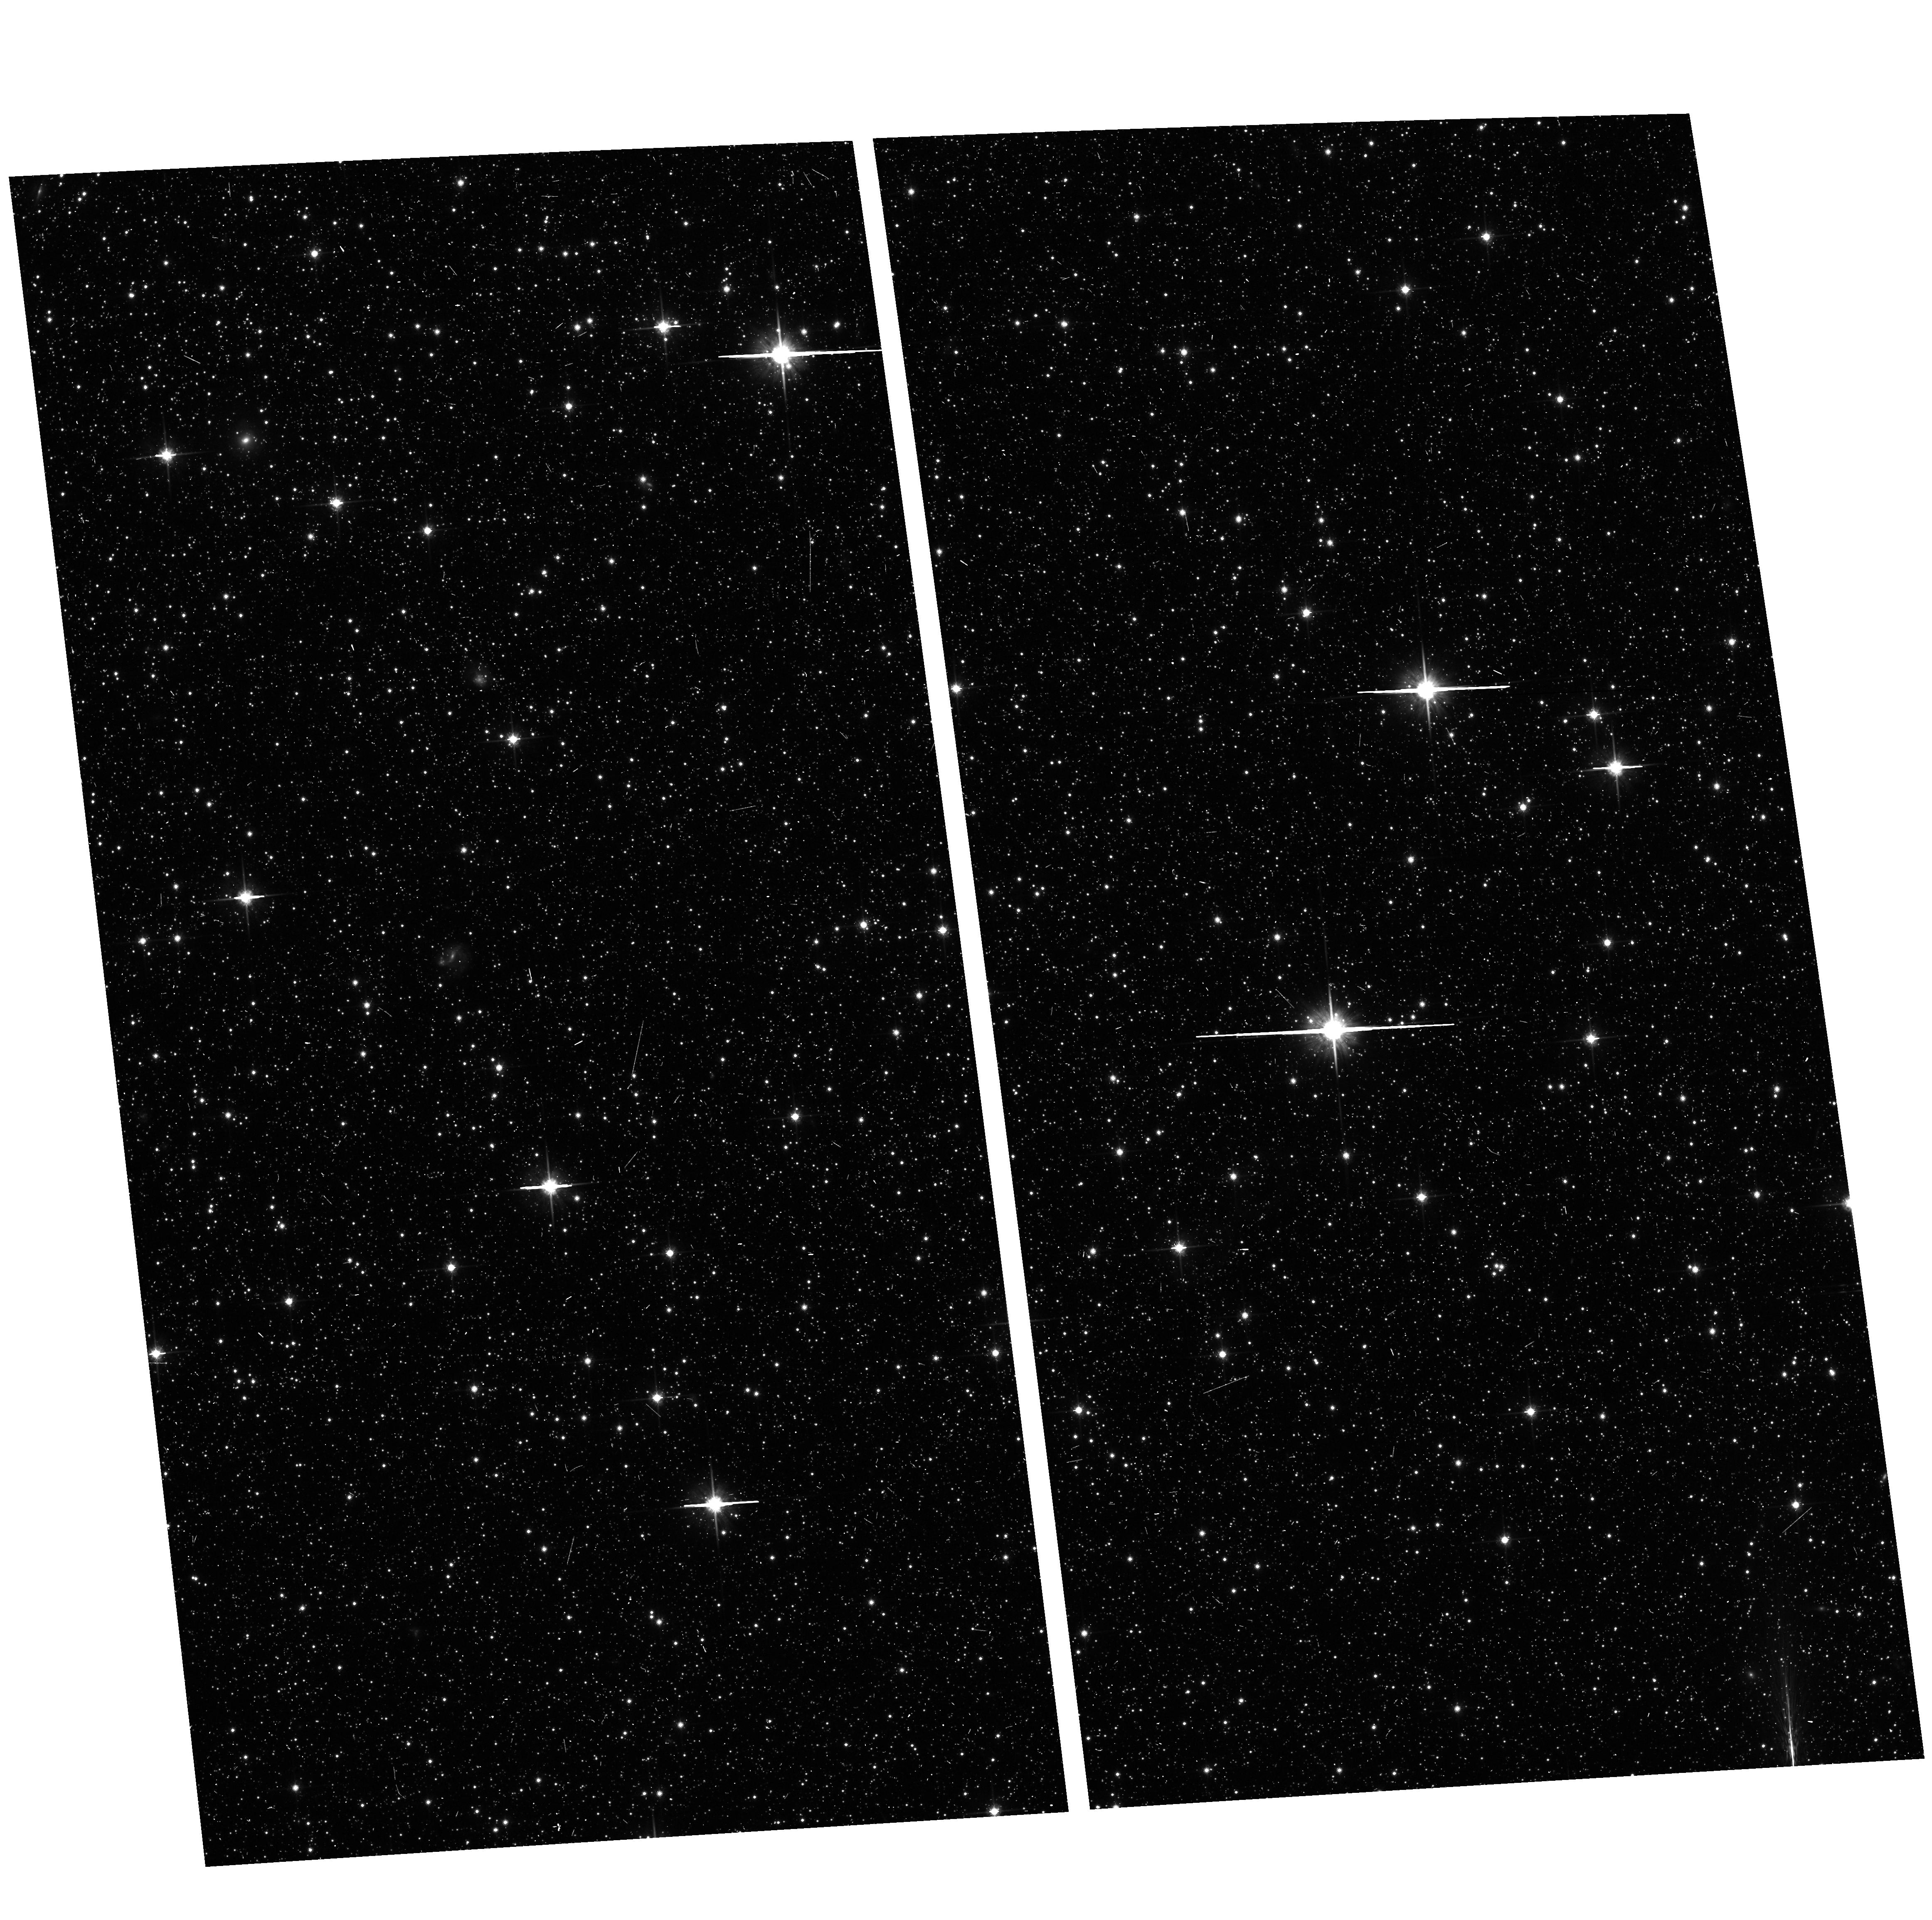
Target: field at RA 14.678°, Dec -72.330°
Instrument: ACS/WFC
Filter: F814W
Exposure: 7 min
Observation ID: hst_10248_04_acs_wfc_f814w_j92f04

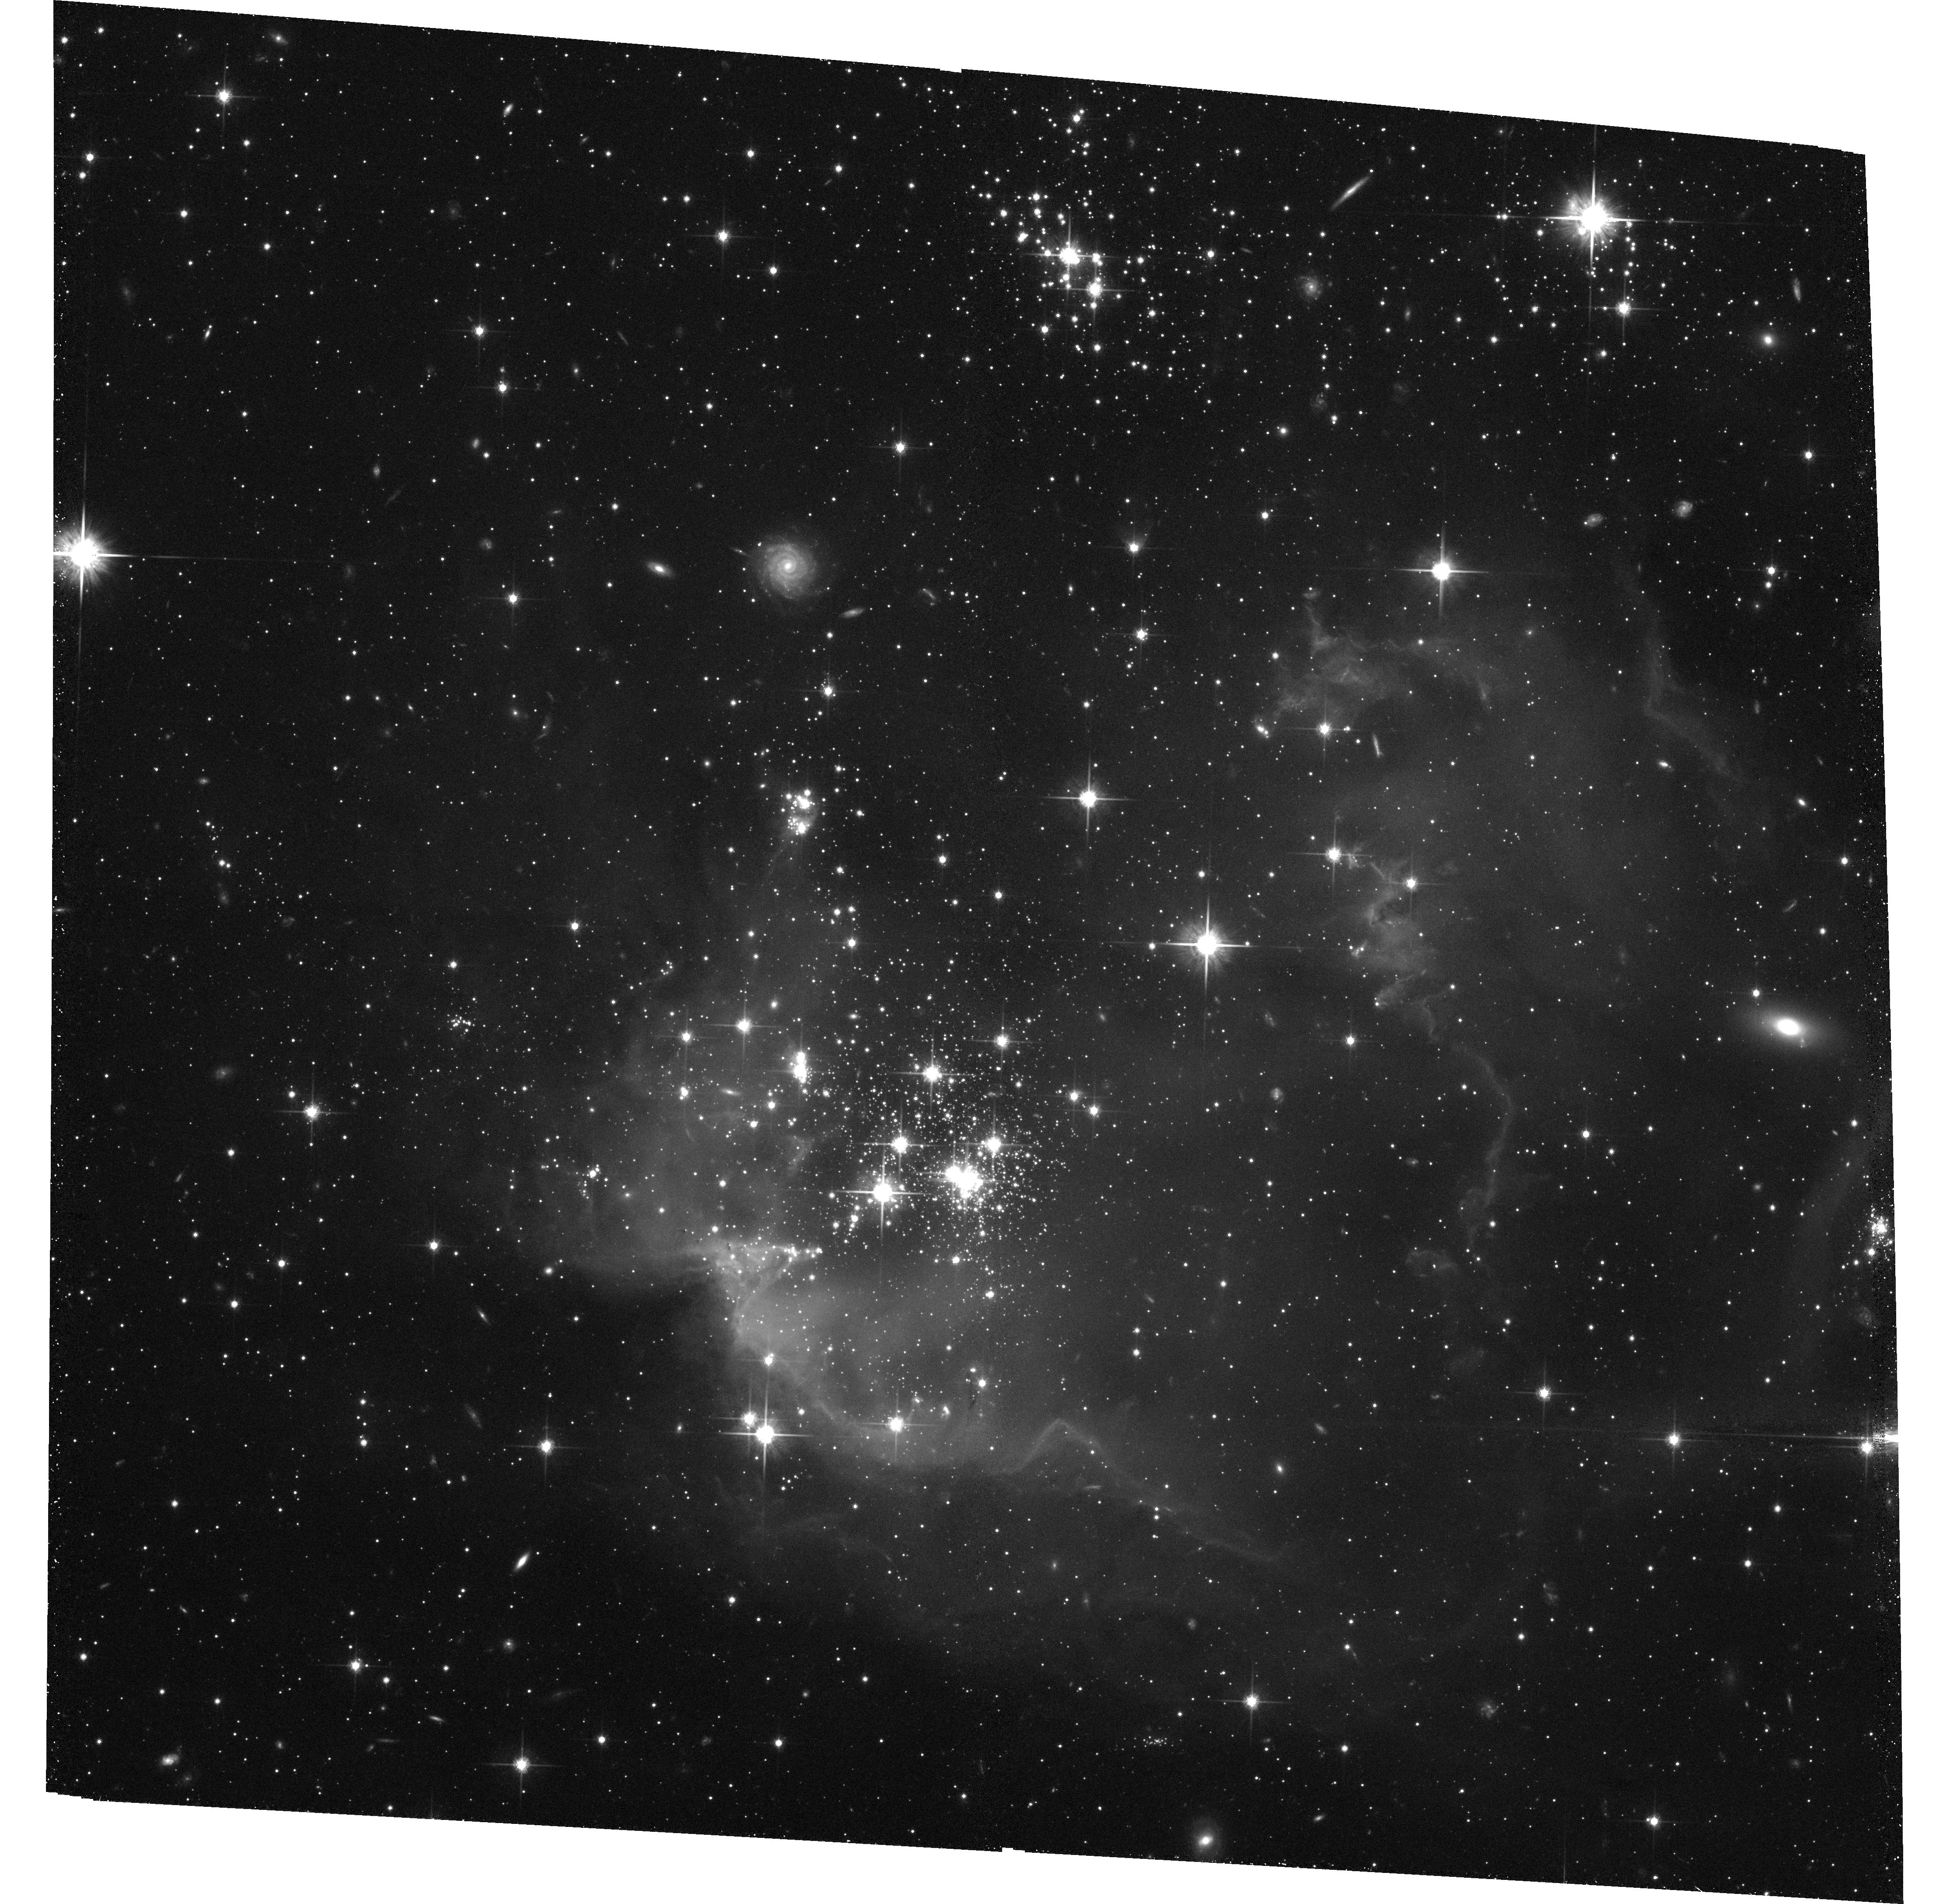
Target: NGC602
Instrument: ACS/WFC
Filter: F814W
Exposure: 38 min
Observation ID: hst_10248_05_acs_wfc_f814w_j92f05

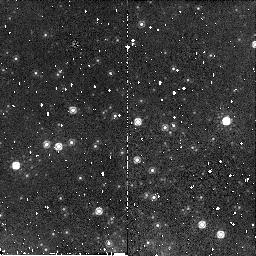
Target: NGC346
Instrument: NICMOS/NIC2
Filter: F160W
Exposure: 6 min
Observation ID: n92f040d0

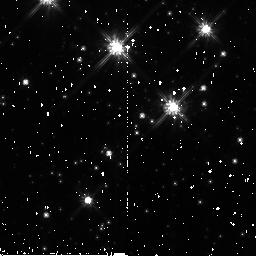
Target: NGC376
Instrument: NICMOS/NIC2
Filter: F110W
Exposure: 4 min
Observation ID: n92f100a0

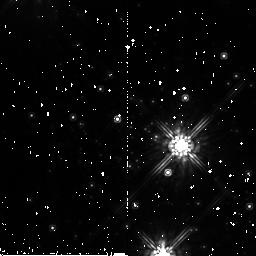
Target: NGC299
Instrument: NICMOS/NIC2
Filter: F160W
Exposure: 6 min
Observation ID: n92f13050

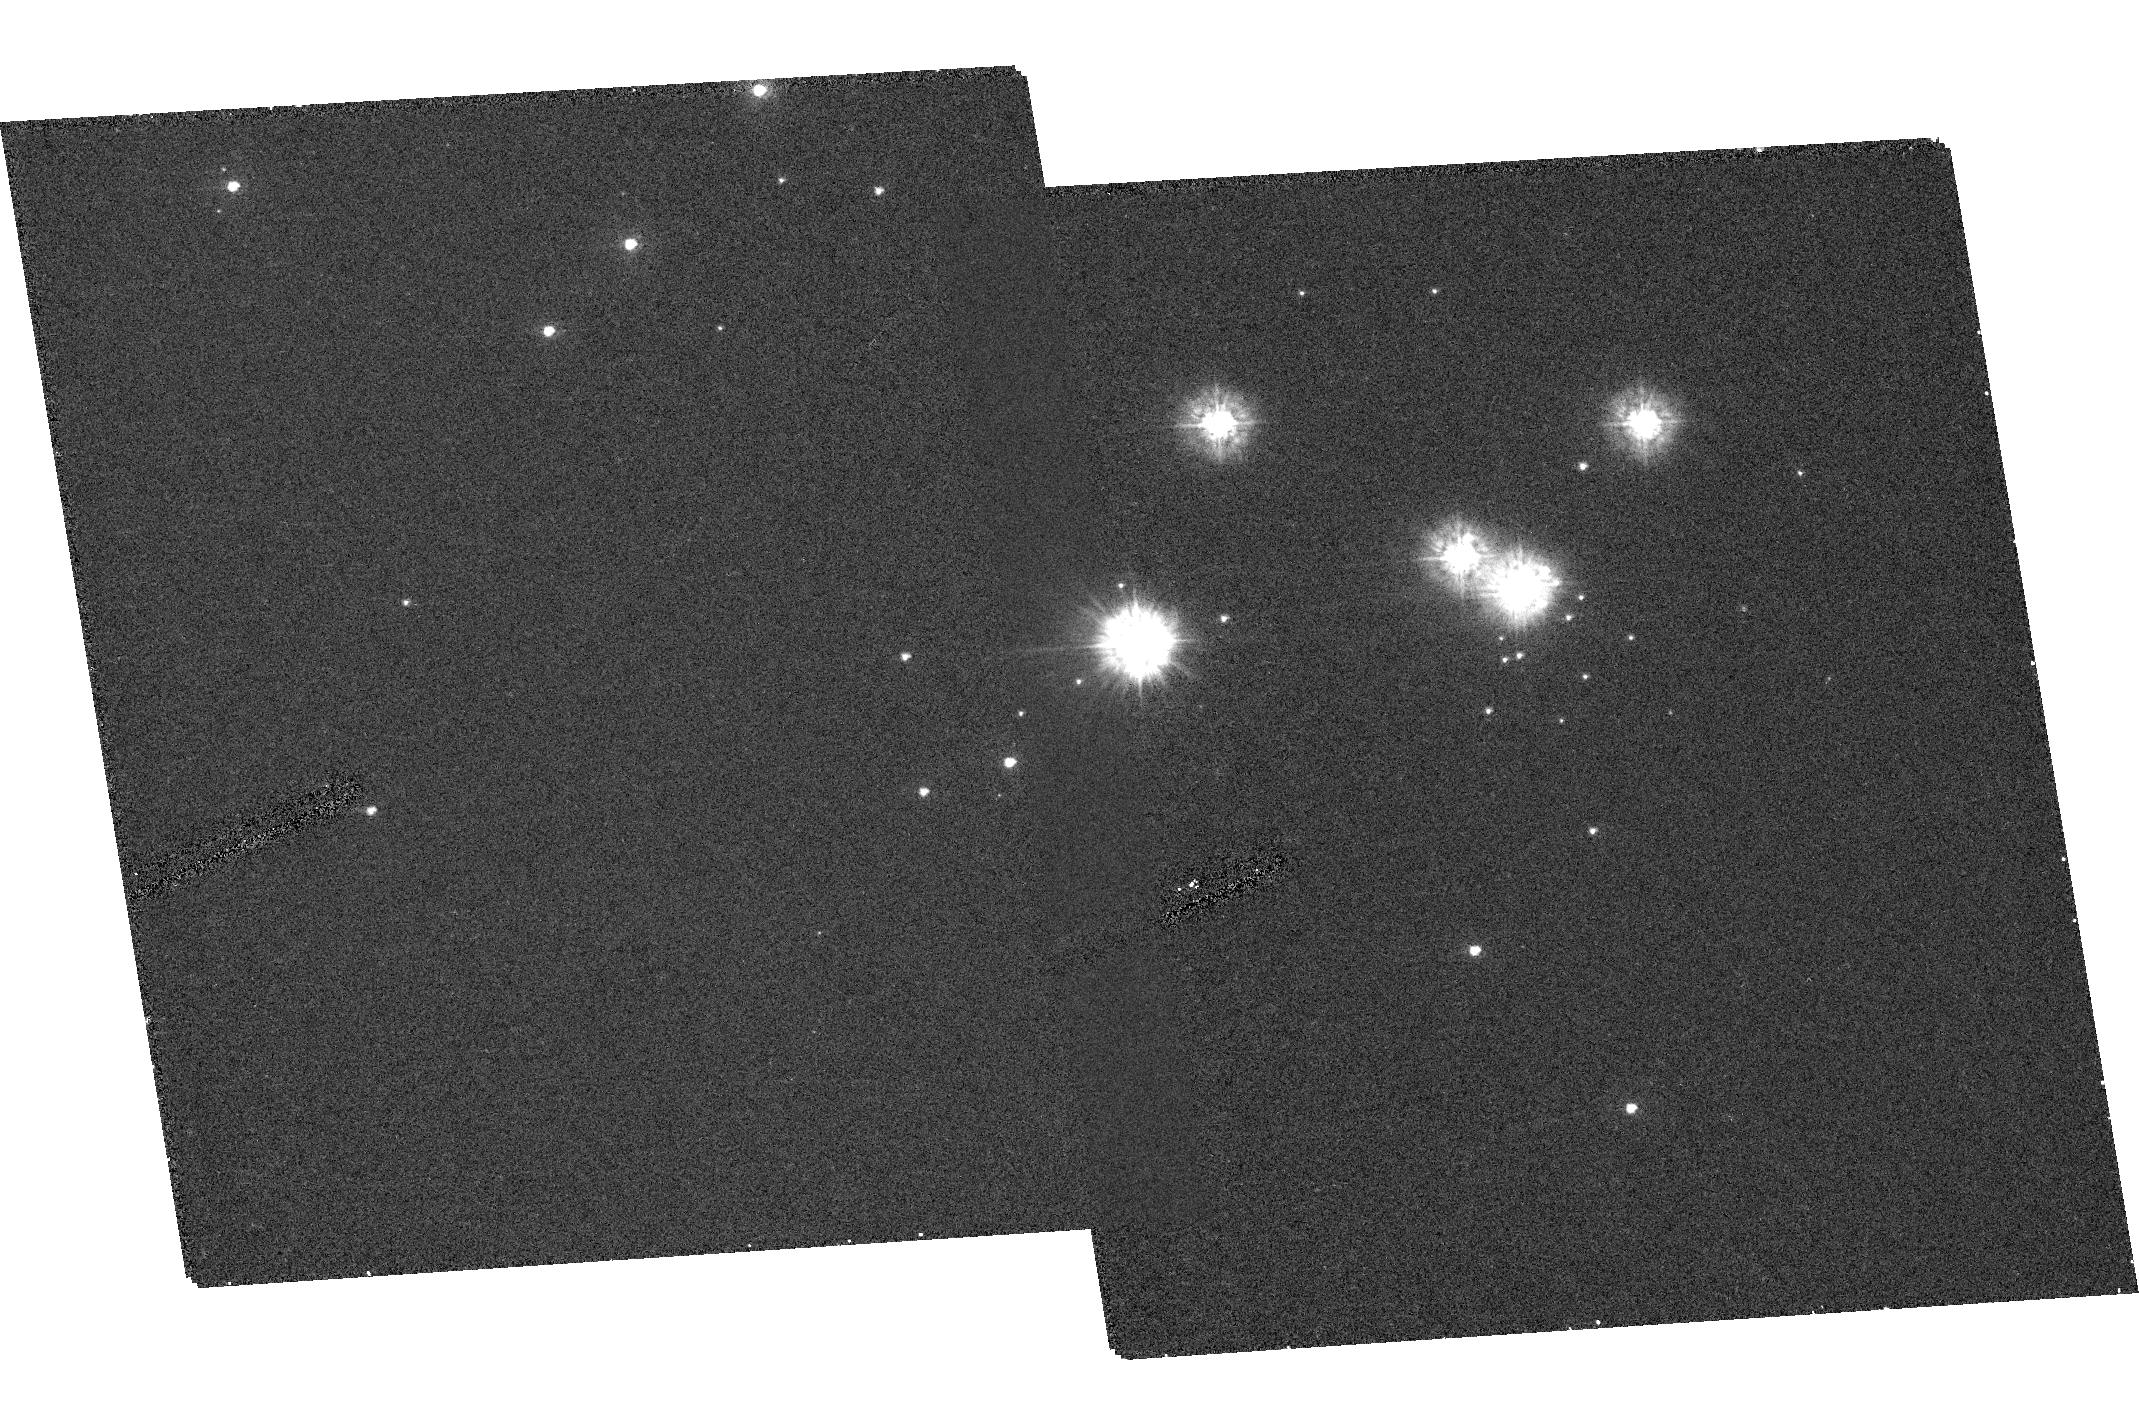
Target: NGC602.POS2
Instrument: ACS/HRC
Filter: F220W
Exposure: 22 min
Observation ID: hst_10248_06_acs_hrc_f220w_j92f06

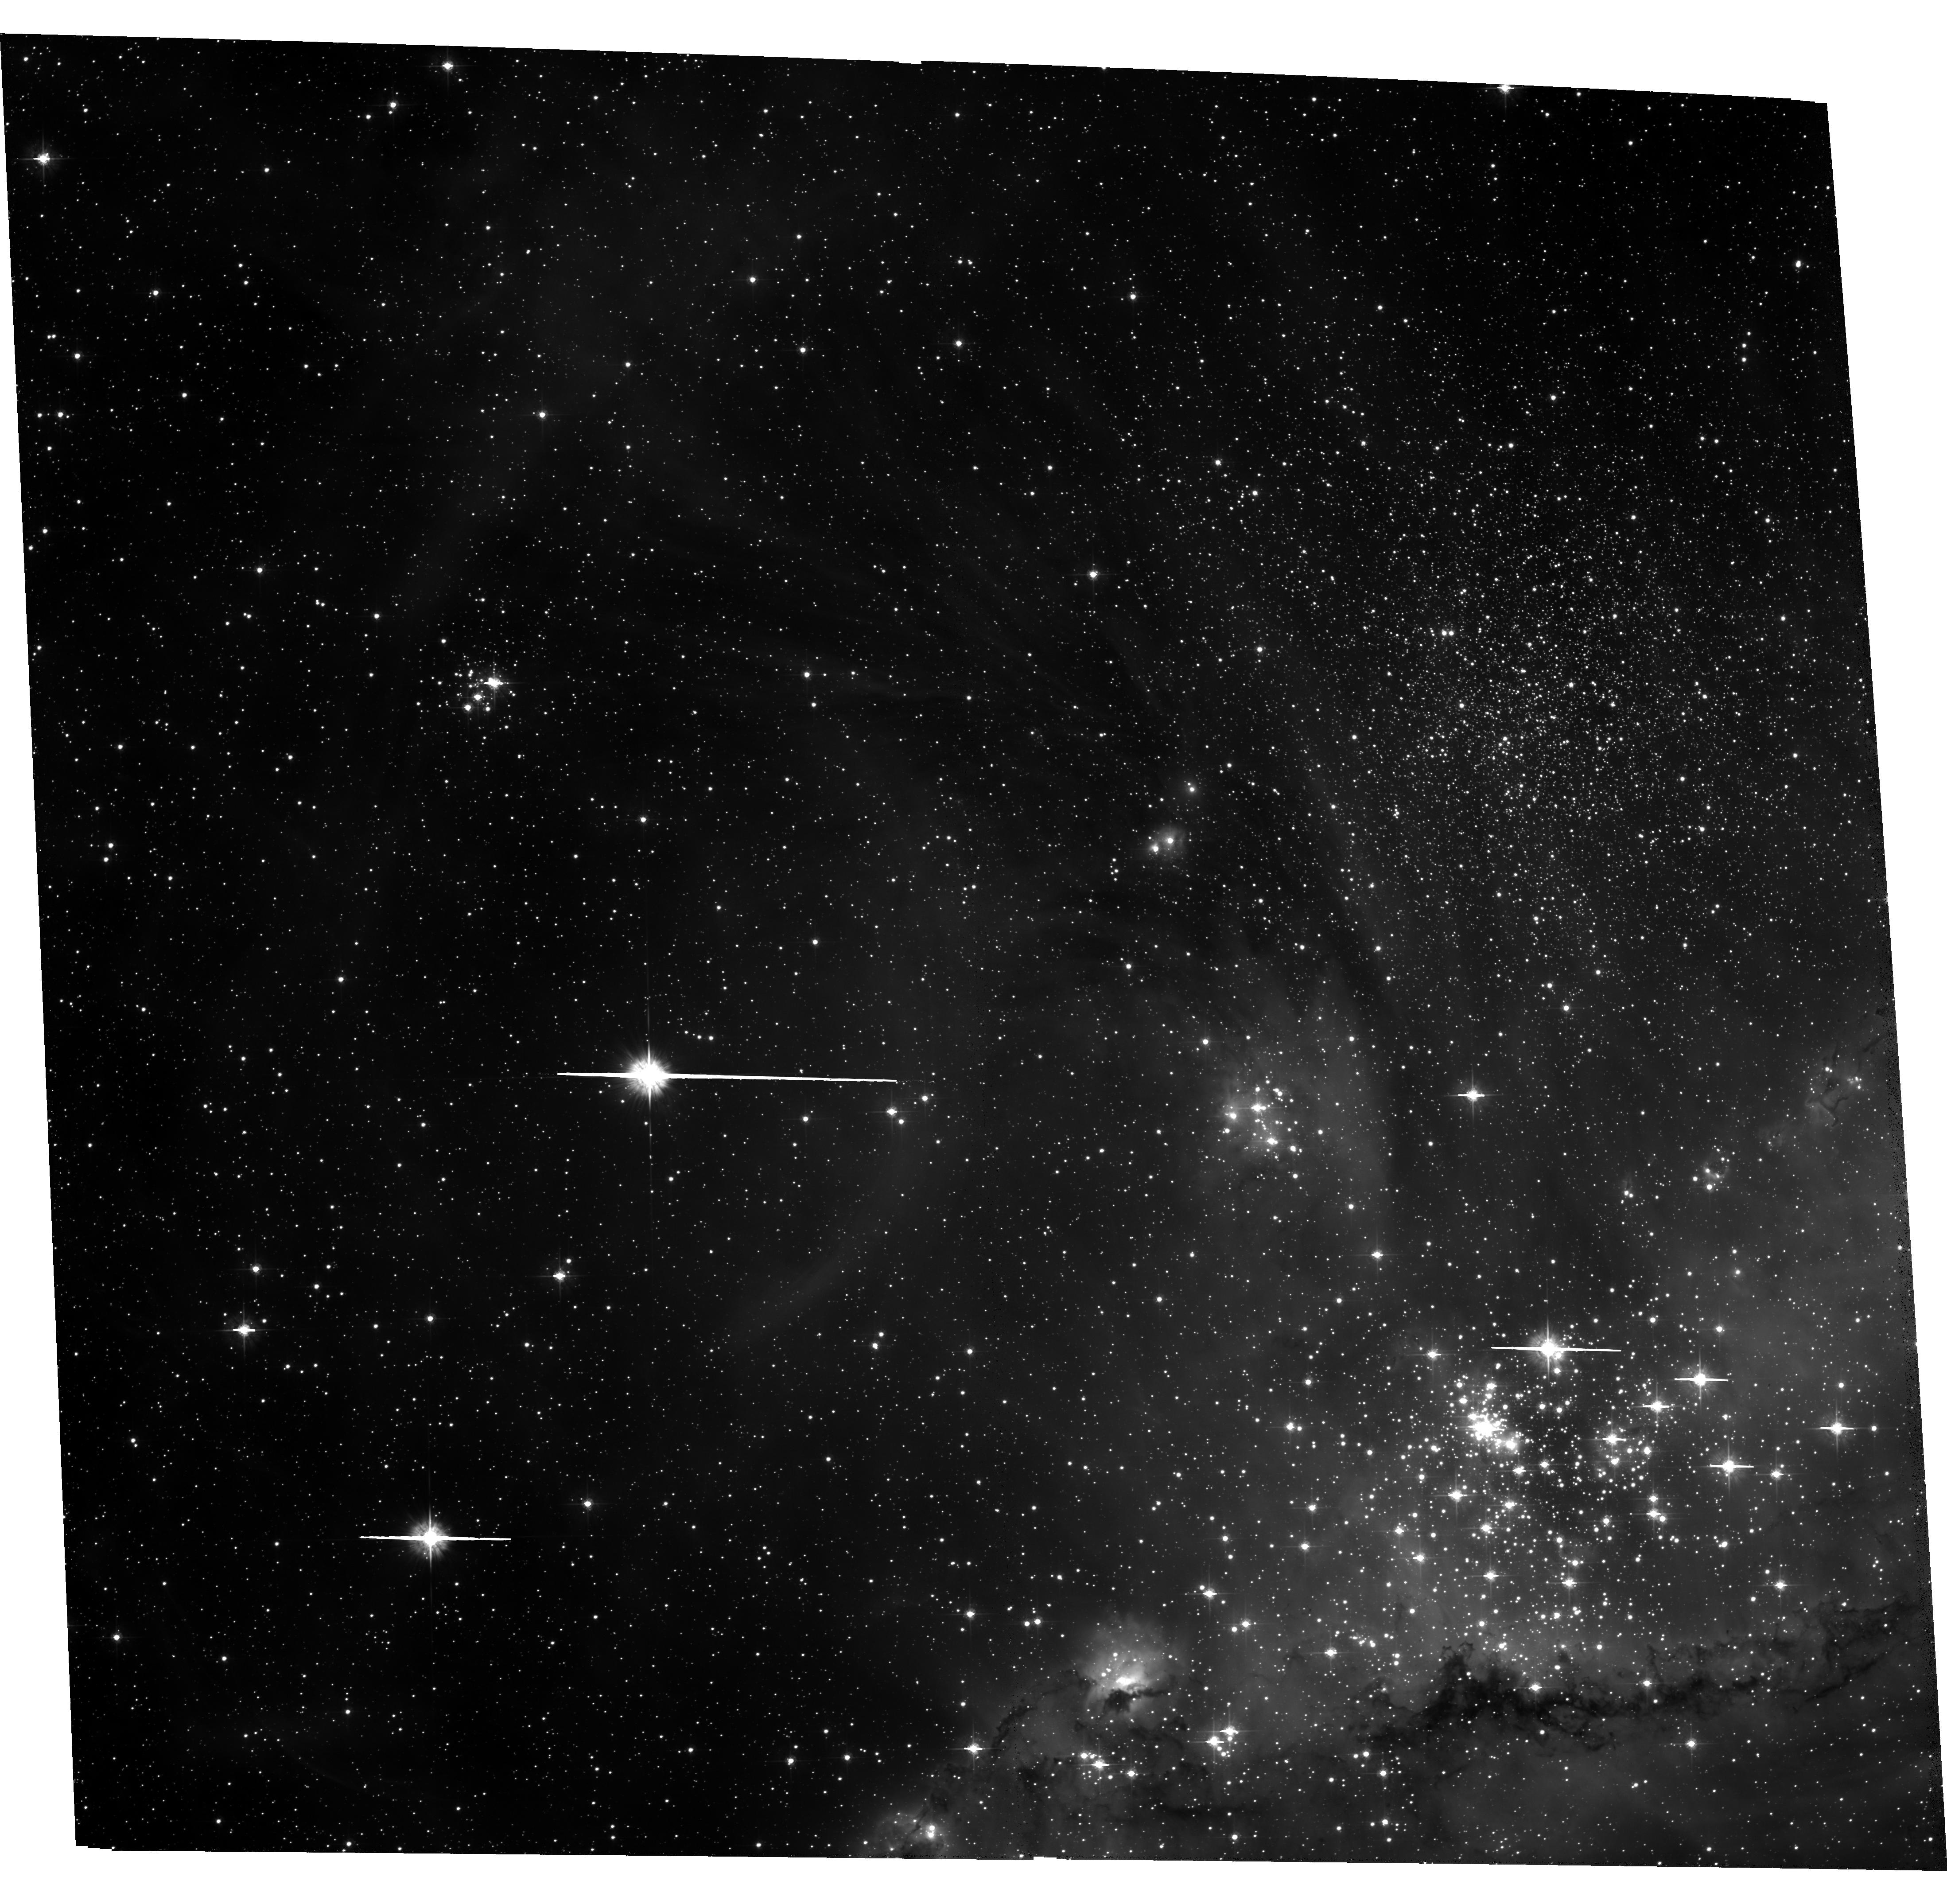
Target: NGC346
Instrument: ACS/WFC
Filter: F555W
Exposure: 30 min
Observation ID: hst_10248_01_acs_wfc_f555w_j92f01

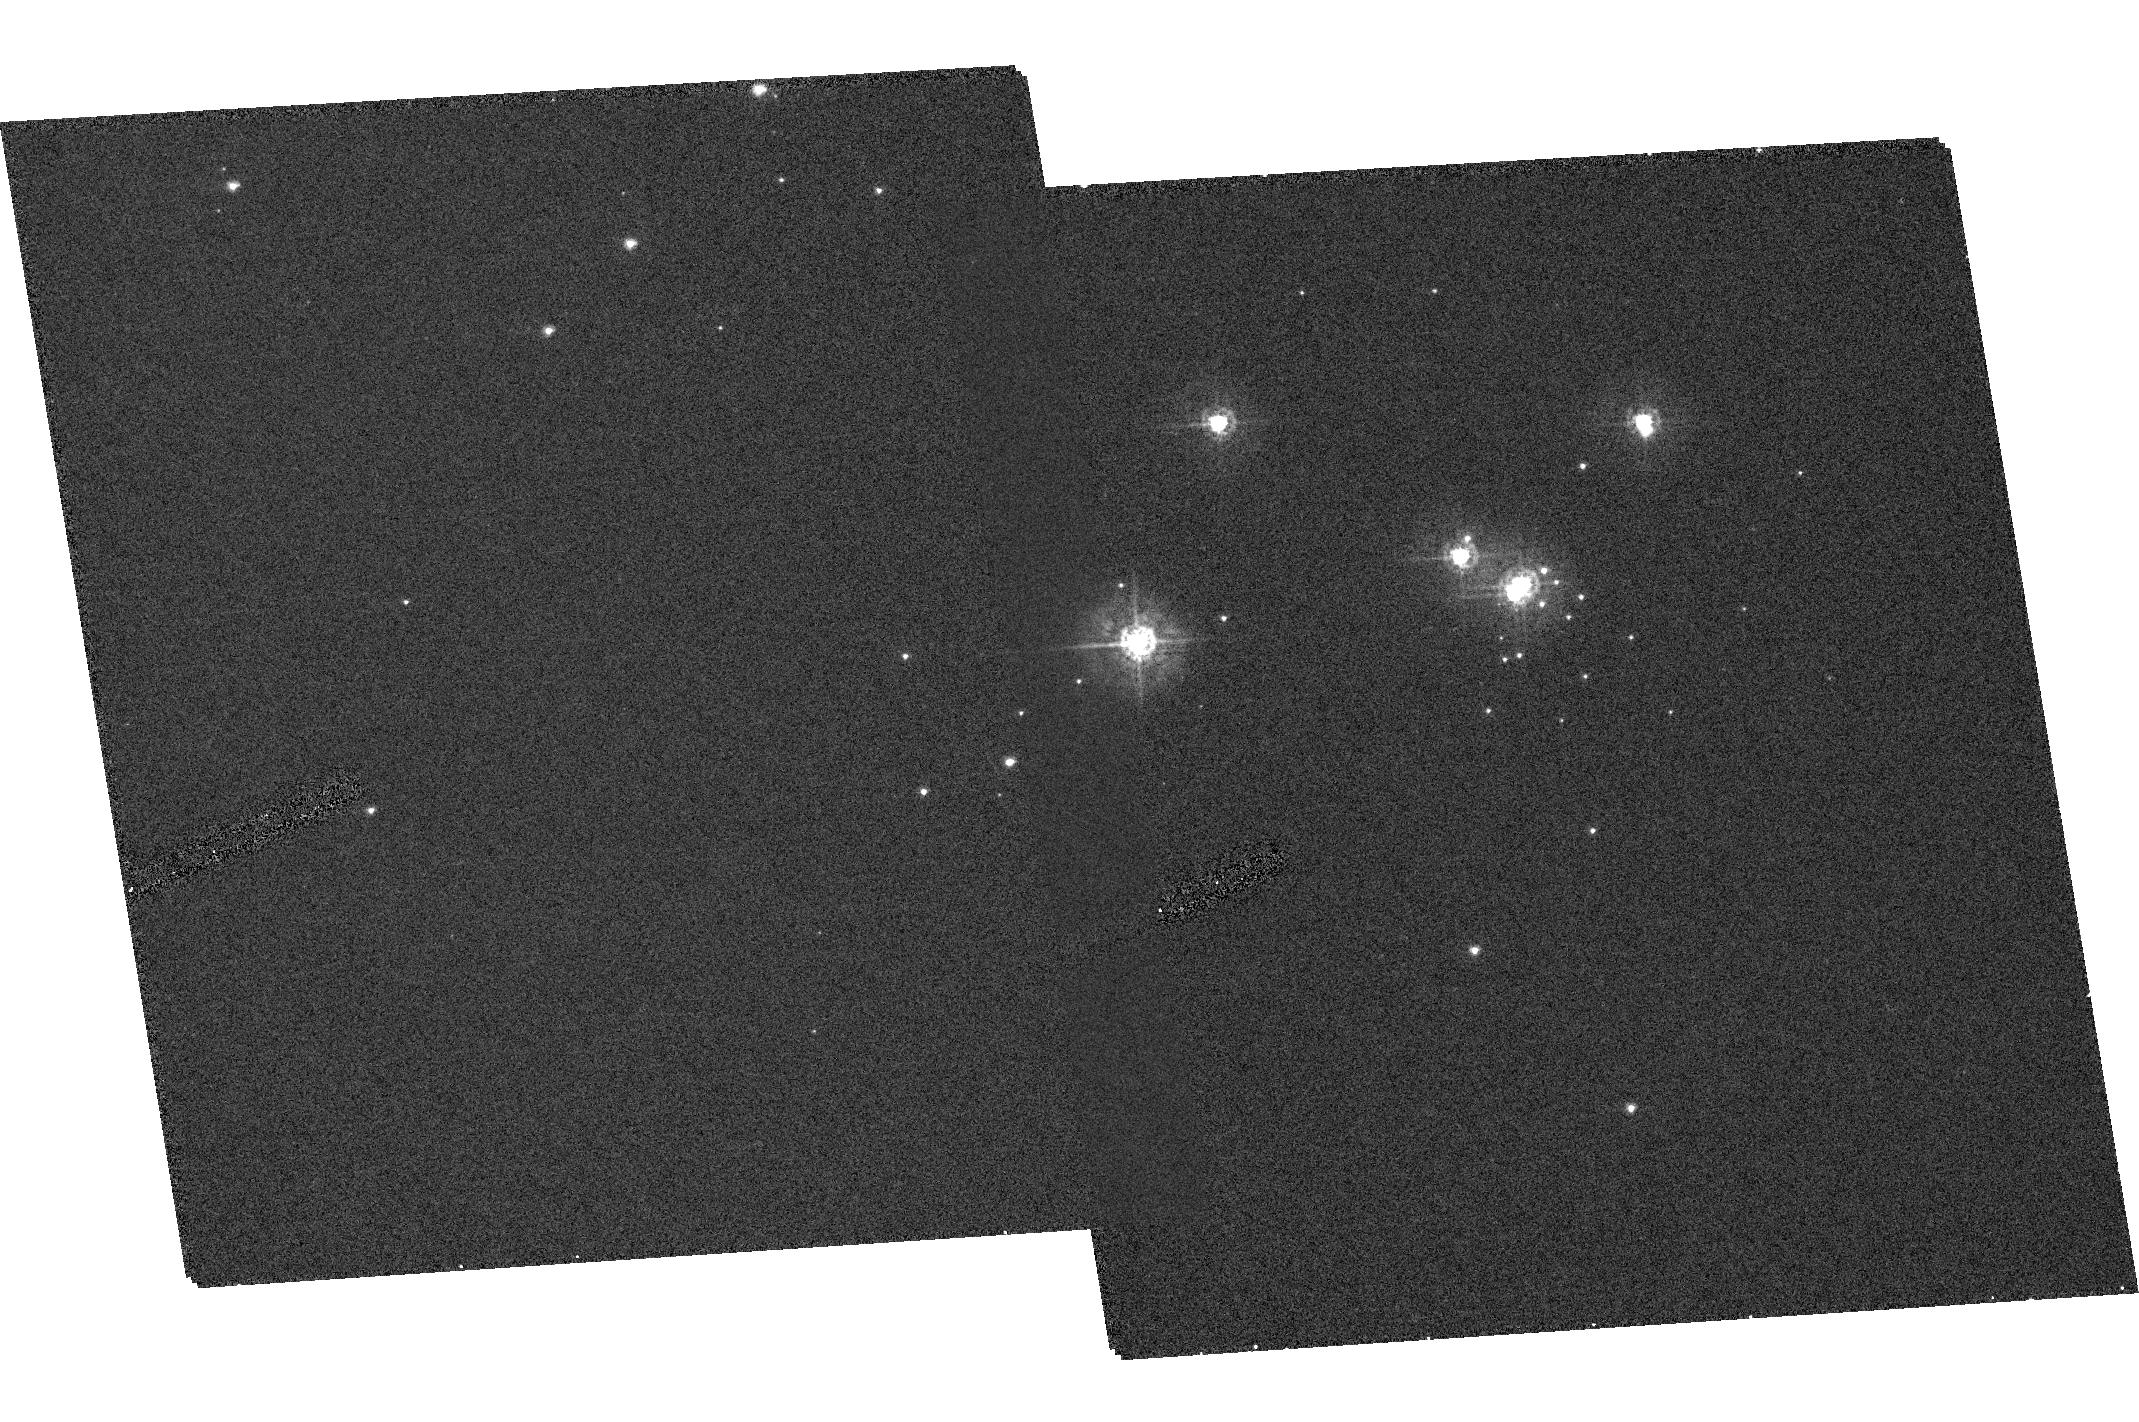
Target: NGC602.POS2
Instrument: ACS/HRC
Filter: F330W
Exposure: 7 min
Observation ID: hst_10248_06_acs_hrc_f330w_j92f06

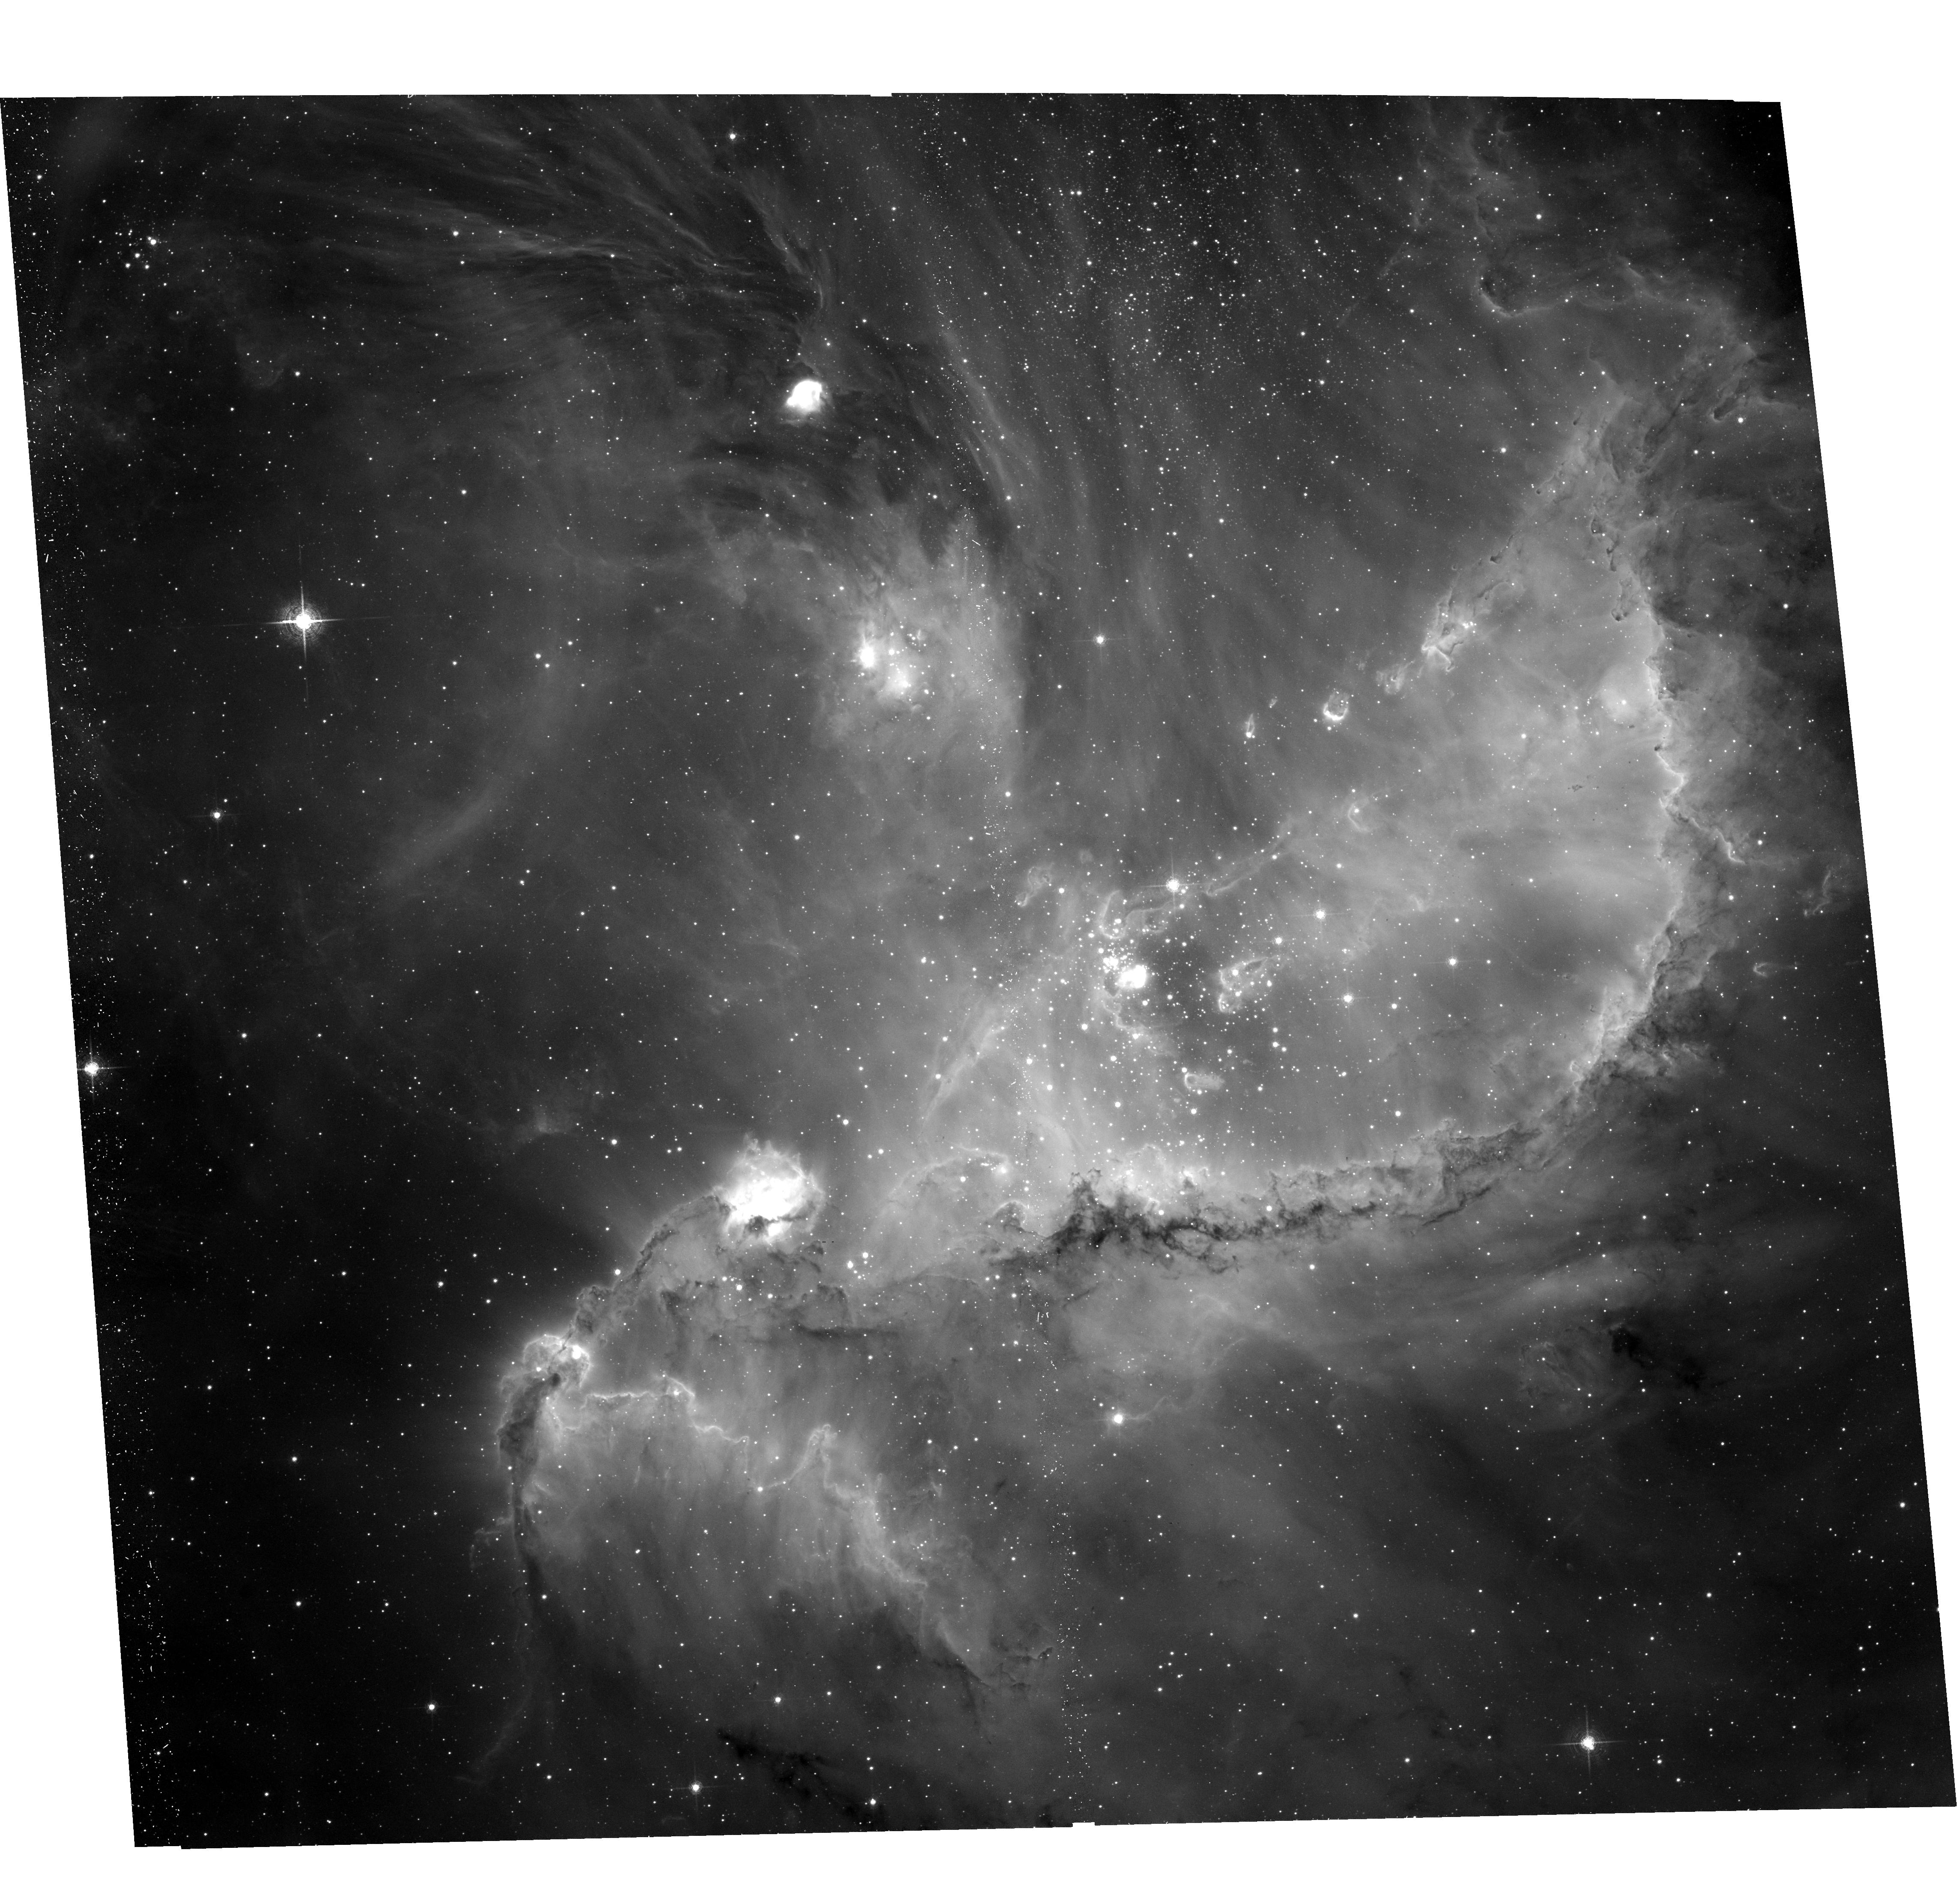
Target: NGC346
Instrument: ACS/WFC
Filter: F658N
Exposure: 26 min
Observation ID: hst_10248_a3_acs_wfc_f658n_j92fa3

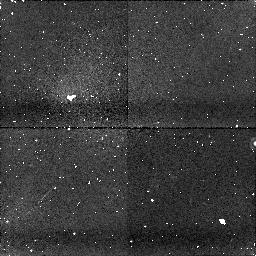
Target: field at RA 22.362°, Dec -73.556°
Instrument: NICMOS/NIC1
Filter: F160W
Exposure: 4 min
Observation ID: n92f070b0

Current star formation in young, compact clusters in  the Small Magellanic Cloud (PI: Nota, Antonella)

The Small Magellanic Cloud (SMC) offers a deep, resolved stellar population that leverages fundamental parameters (metallicity, dust content) with respect to the Milky Way and to its most studied counterpart, the LMC. Its subsolar metallicity makes it the best analog to the large majority of dwarf irregulars, and gives us the possibility to study star formation and evolution in an enviroment with the closest (available) resemblance to the early universe. Young, compact clusters are ideal laboratories to investigate how these fundamental differences affect star and cluster formation and evolution. We are therefore, proposing, to use ACS and NICMOS to perform a in depth study of the "resolved" stellar population in the four youngest compact clusters in the SMC. The observations, spanning the UV to the near-IR, will reach the subsolar domain, and will address the following fundamental questions: Does the IMF follow the universal Salpeter's law? Is mass segregation prevalent in the SMC clusters as in LMC clusters? Is on-going star formation present, where and how? What is the role of massive star feedback? The four proposed clusters span an age range from 3-20 Myr, and sample spatially different regions of the SMC. The synergy with NICMOS will permit full characterization of existing pre main sequence stars, if detected. This proposal is part of a coordinated HST and ground-based study of the stellar history and star formation processes in the SMC.